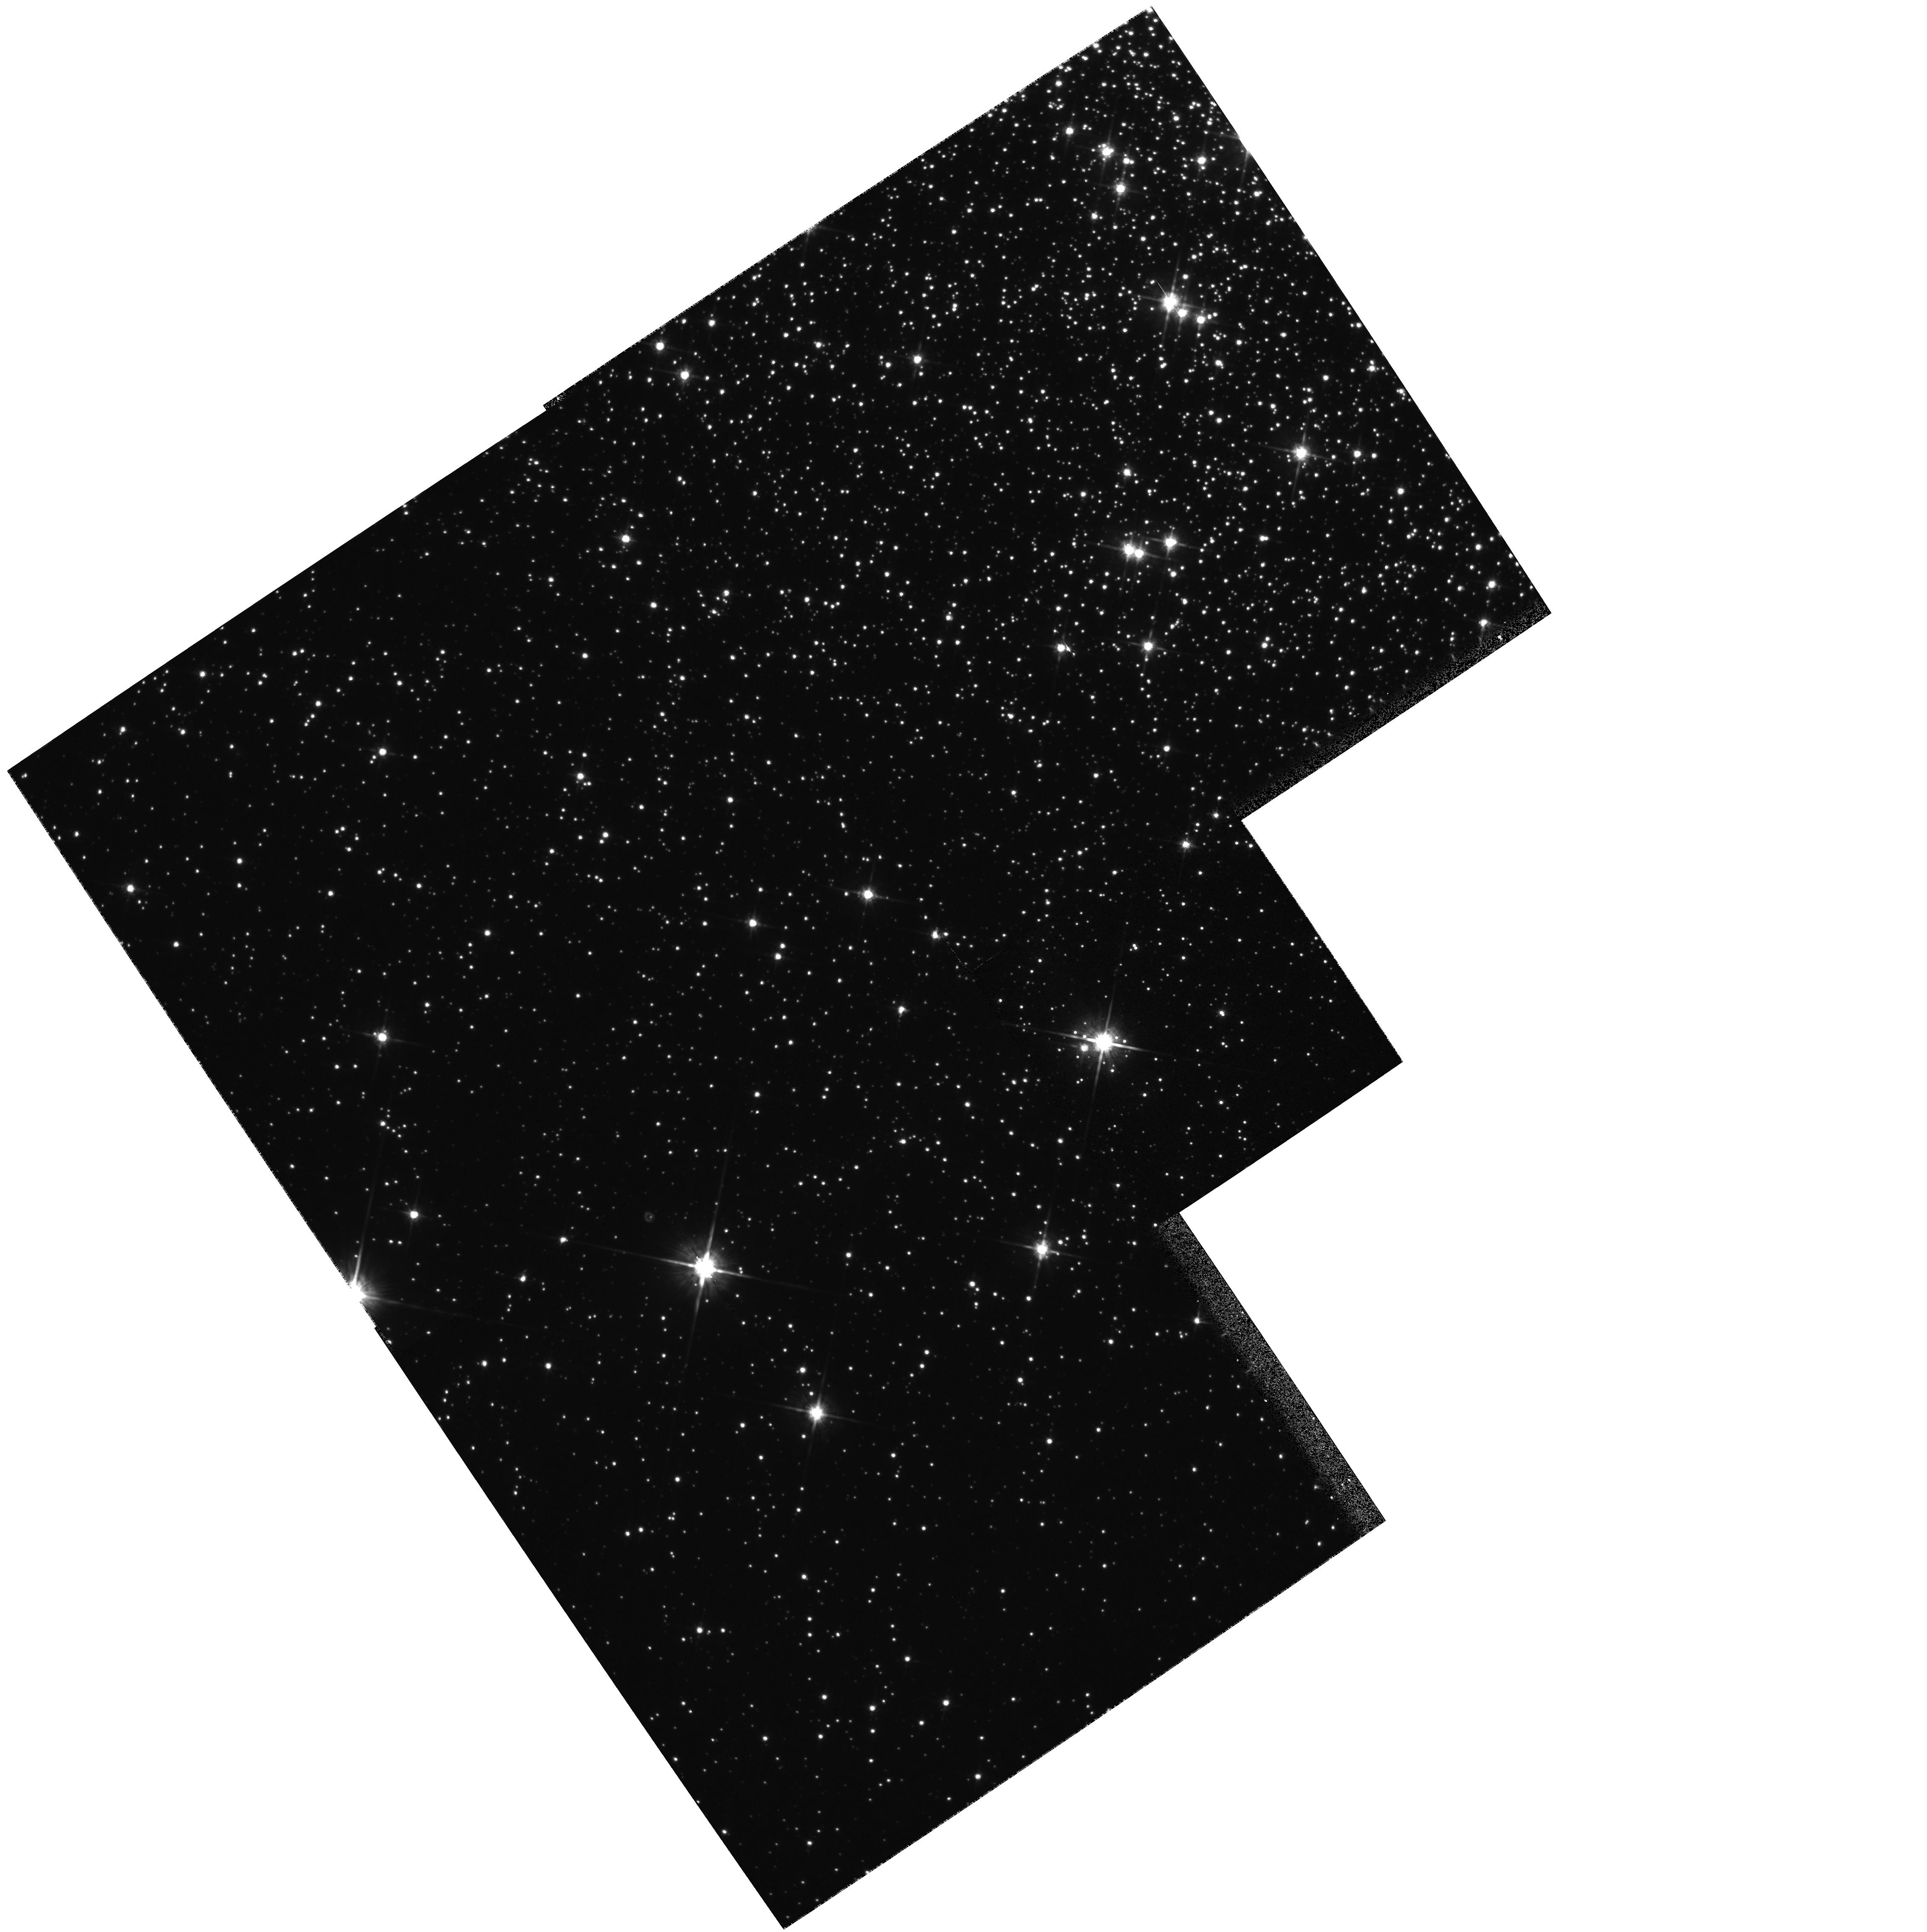
Target: NGC6752-TO. Instrument: WFPC2/PC. Filter: F814W. Exposure: 4 min. Observation ID: hst_6660_01_wfpc2_pc_f814w_u3kg01

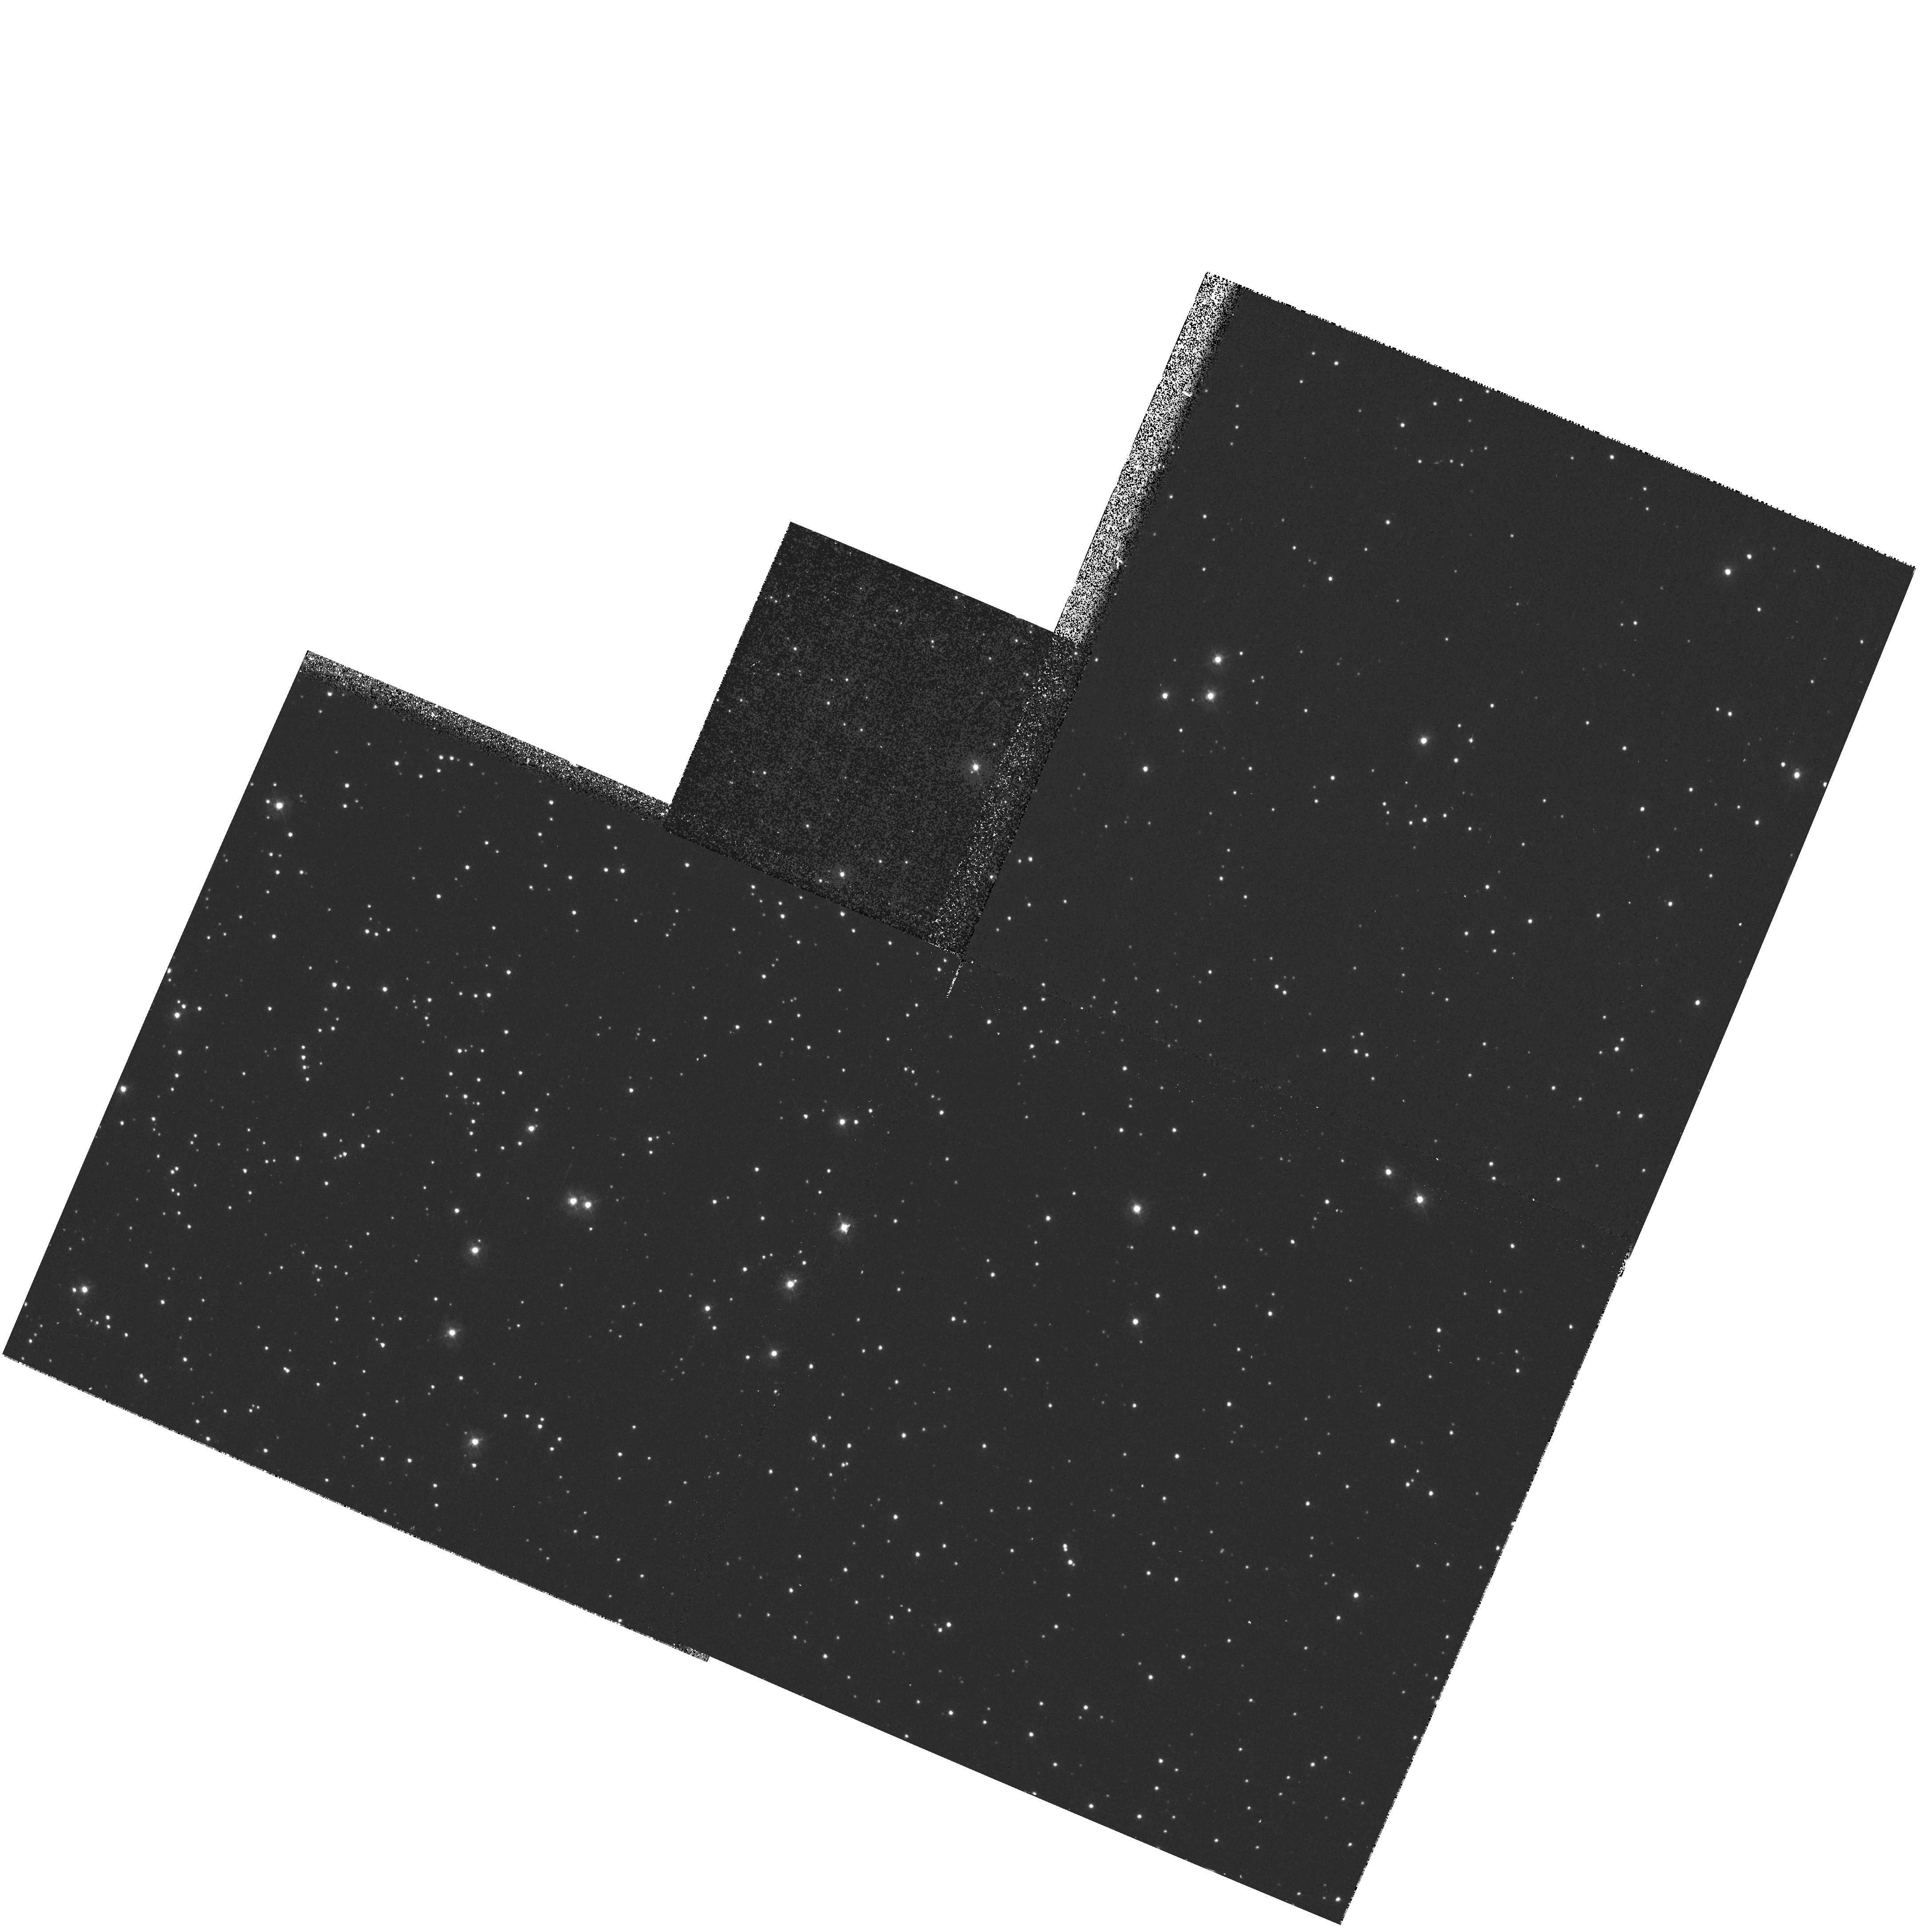
Target: NGC104-TO. Instrument: WFPC2/PC. Filter: F336W. Exposure: 20 min. Observation ID: hst_6660_02_wfpc2_pc_f336w_u3kg02

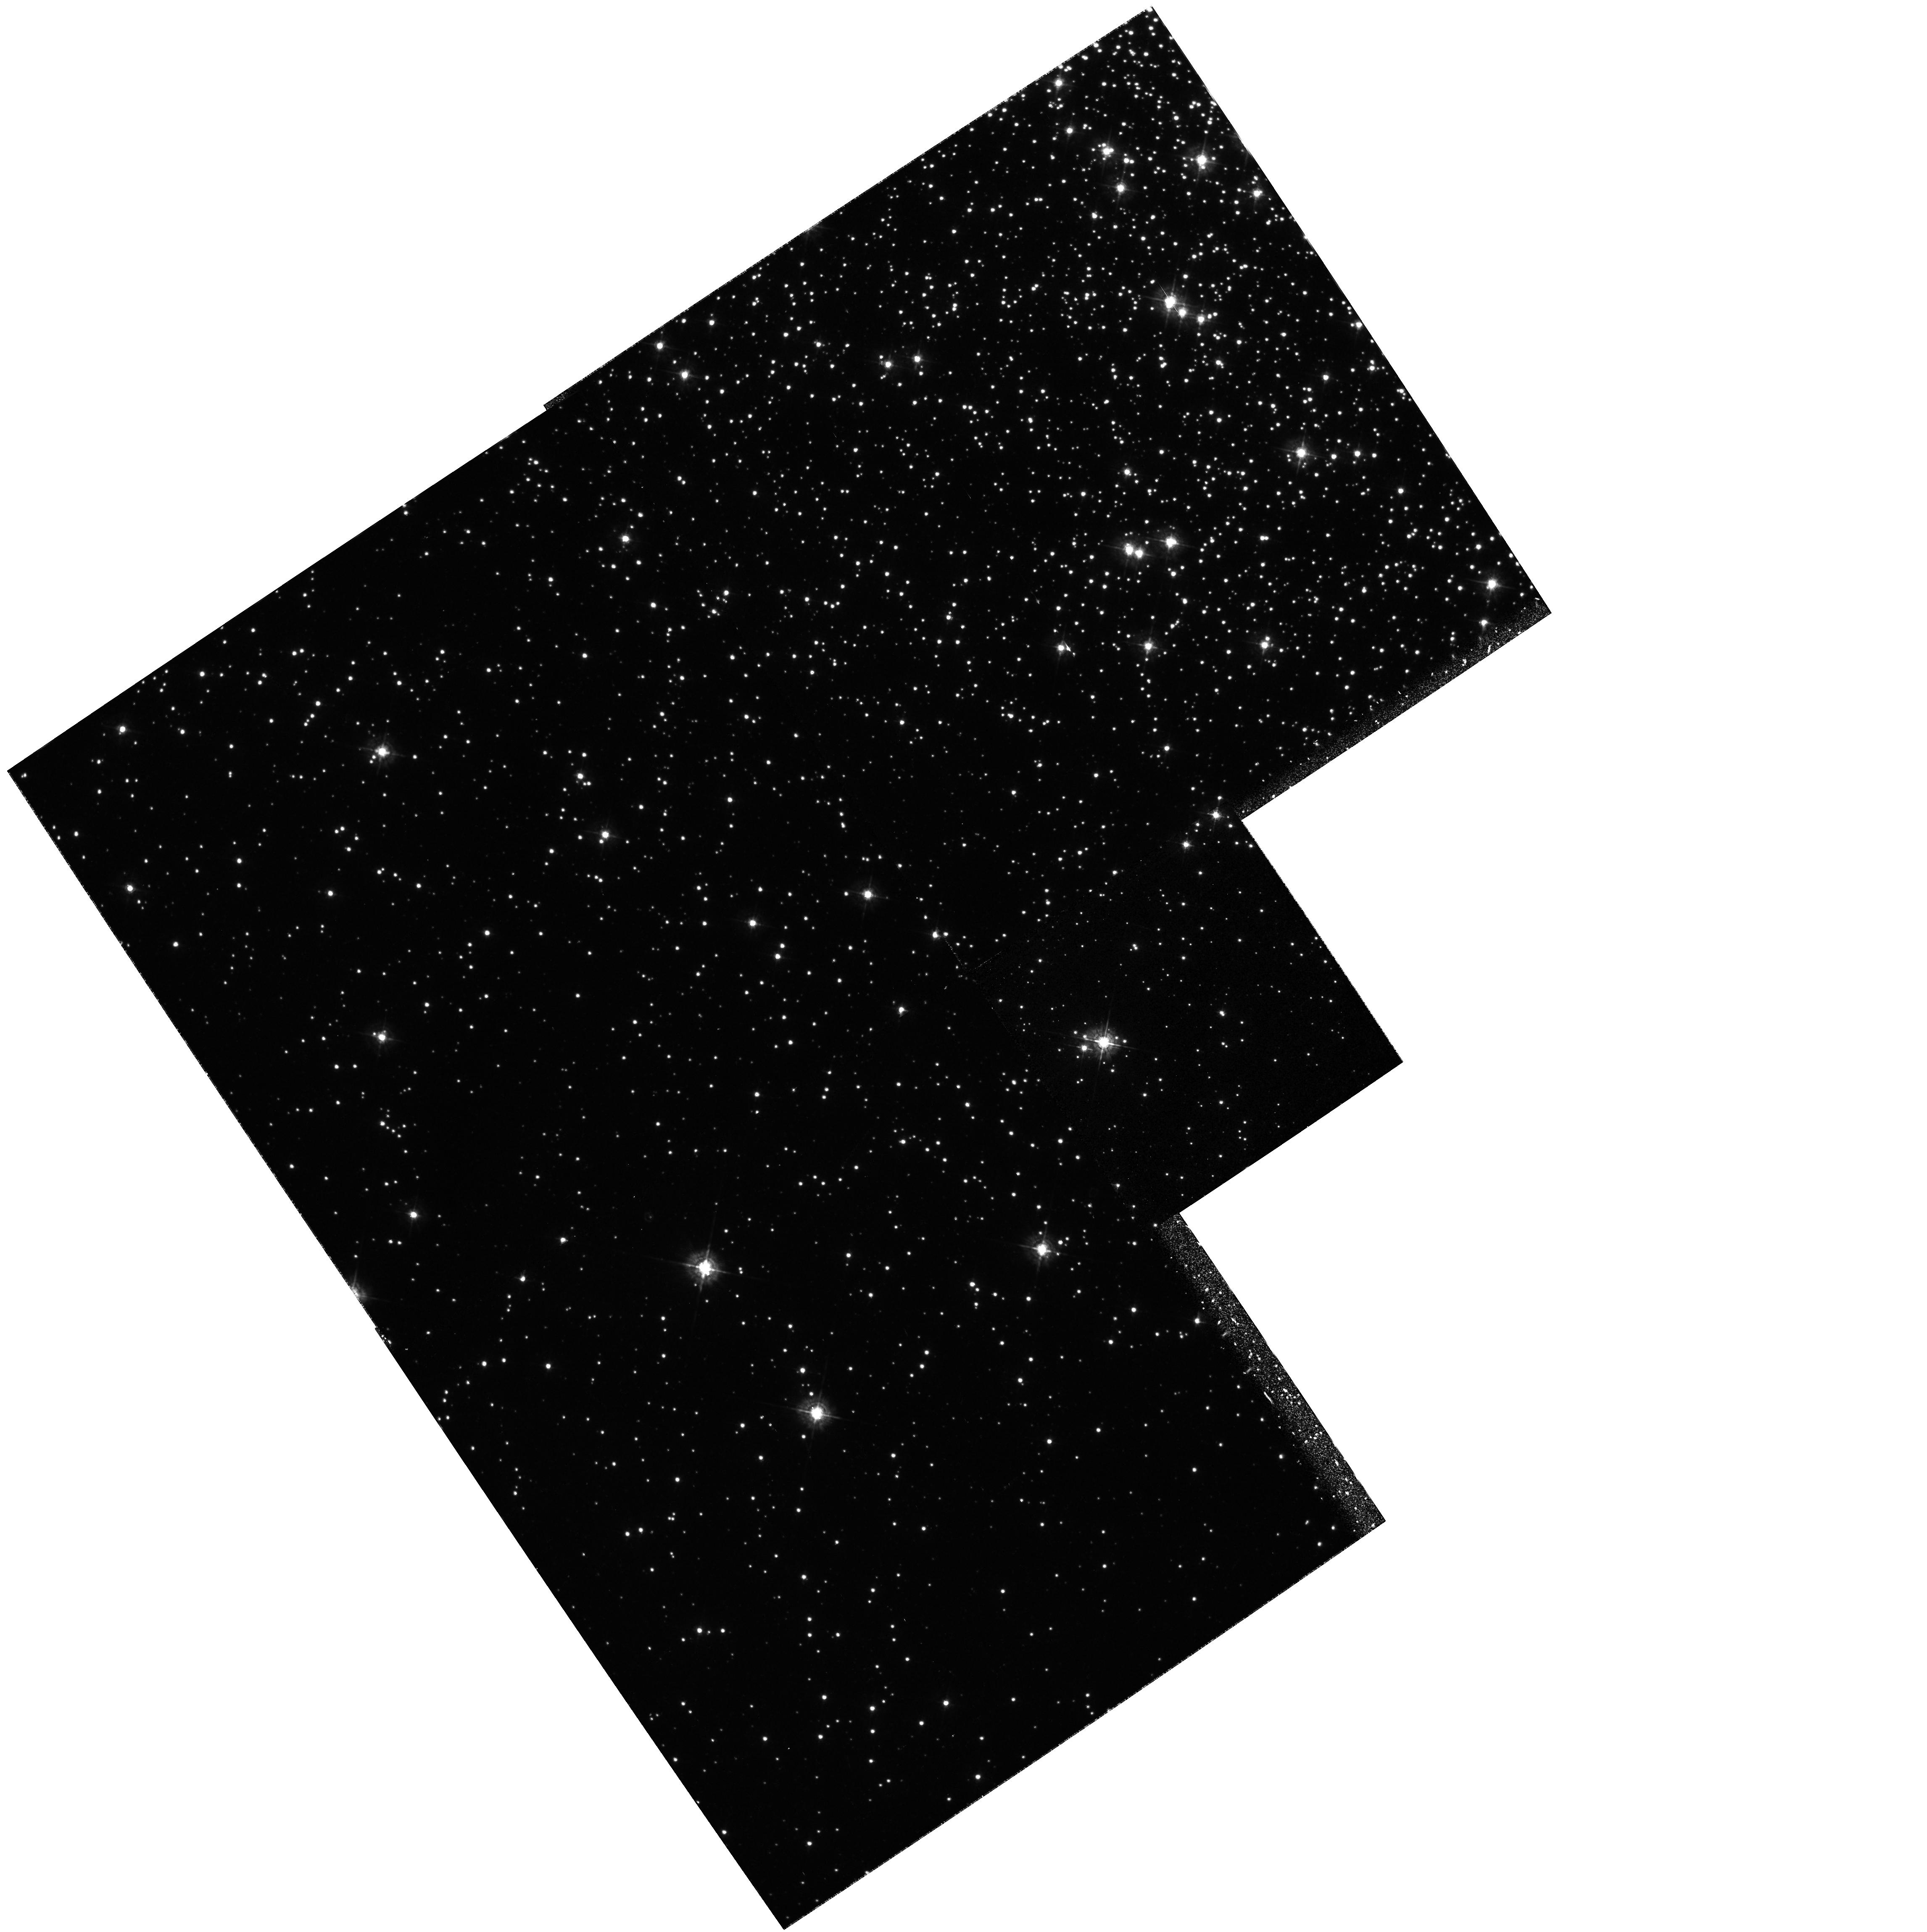
Target: NGC6752-TO. Instrument: WFPC2/PC. Filter: F439W. Exposure: 22 min. Observation ID: hst_6660_01_wfpc2_pc_f439w_u3kg01

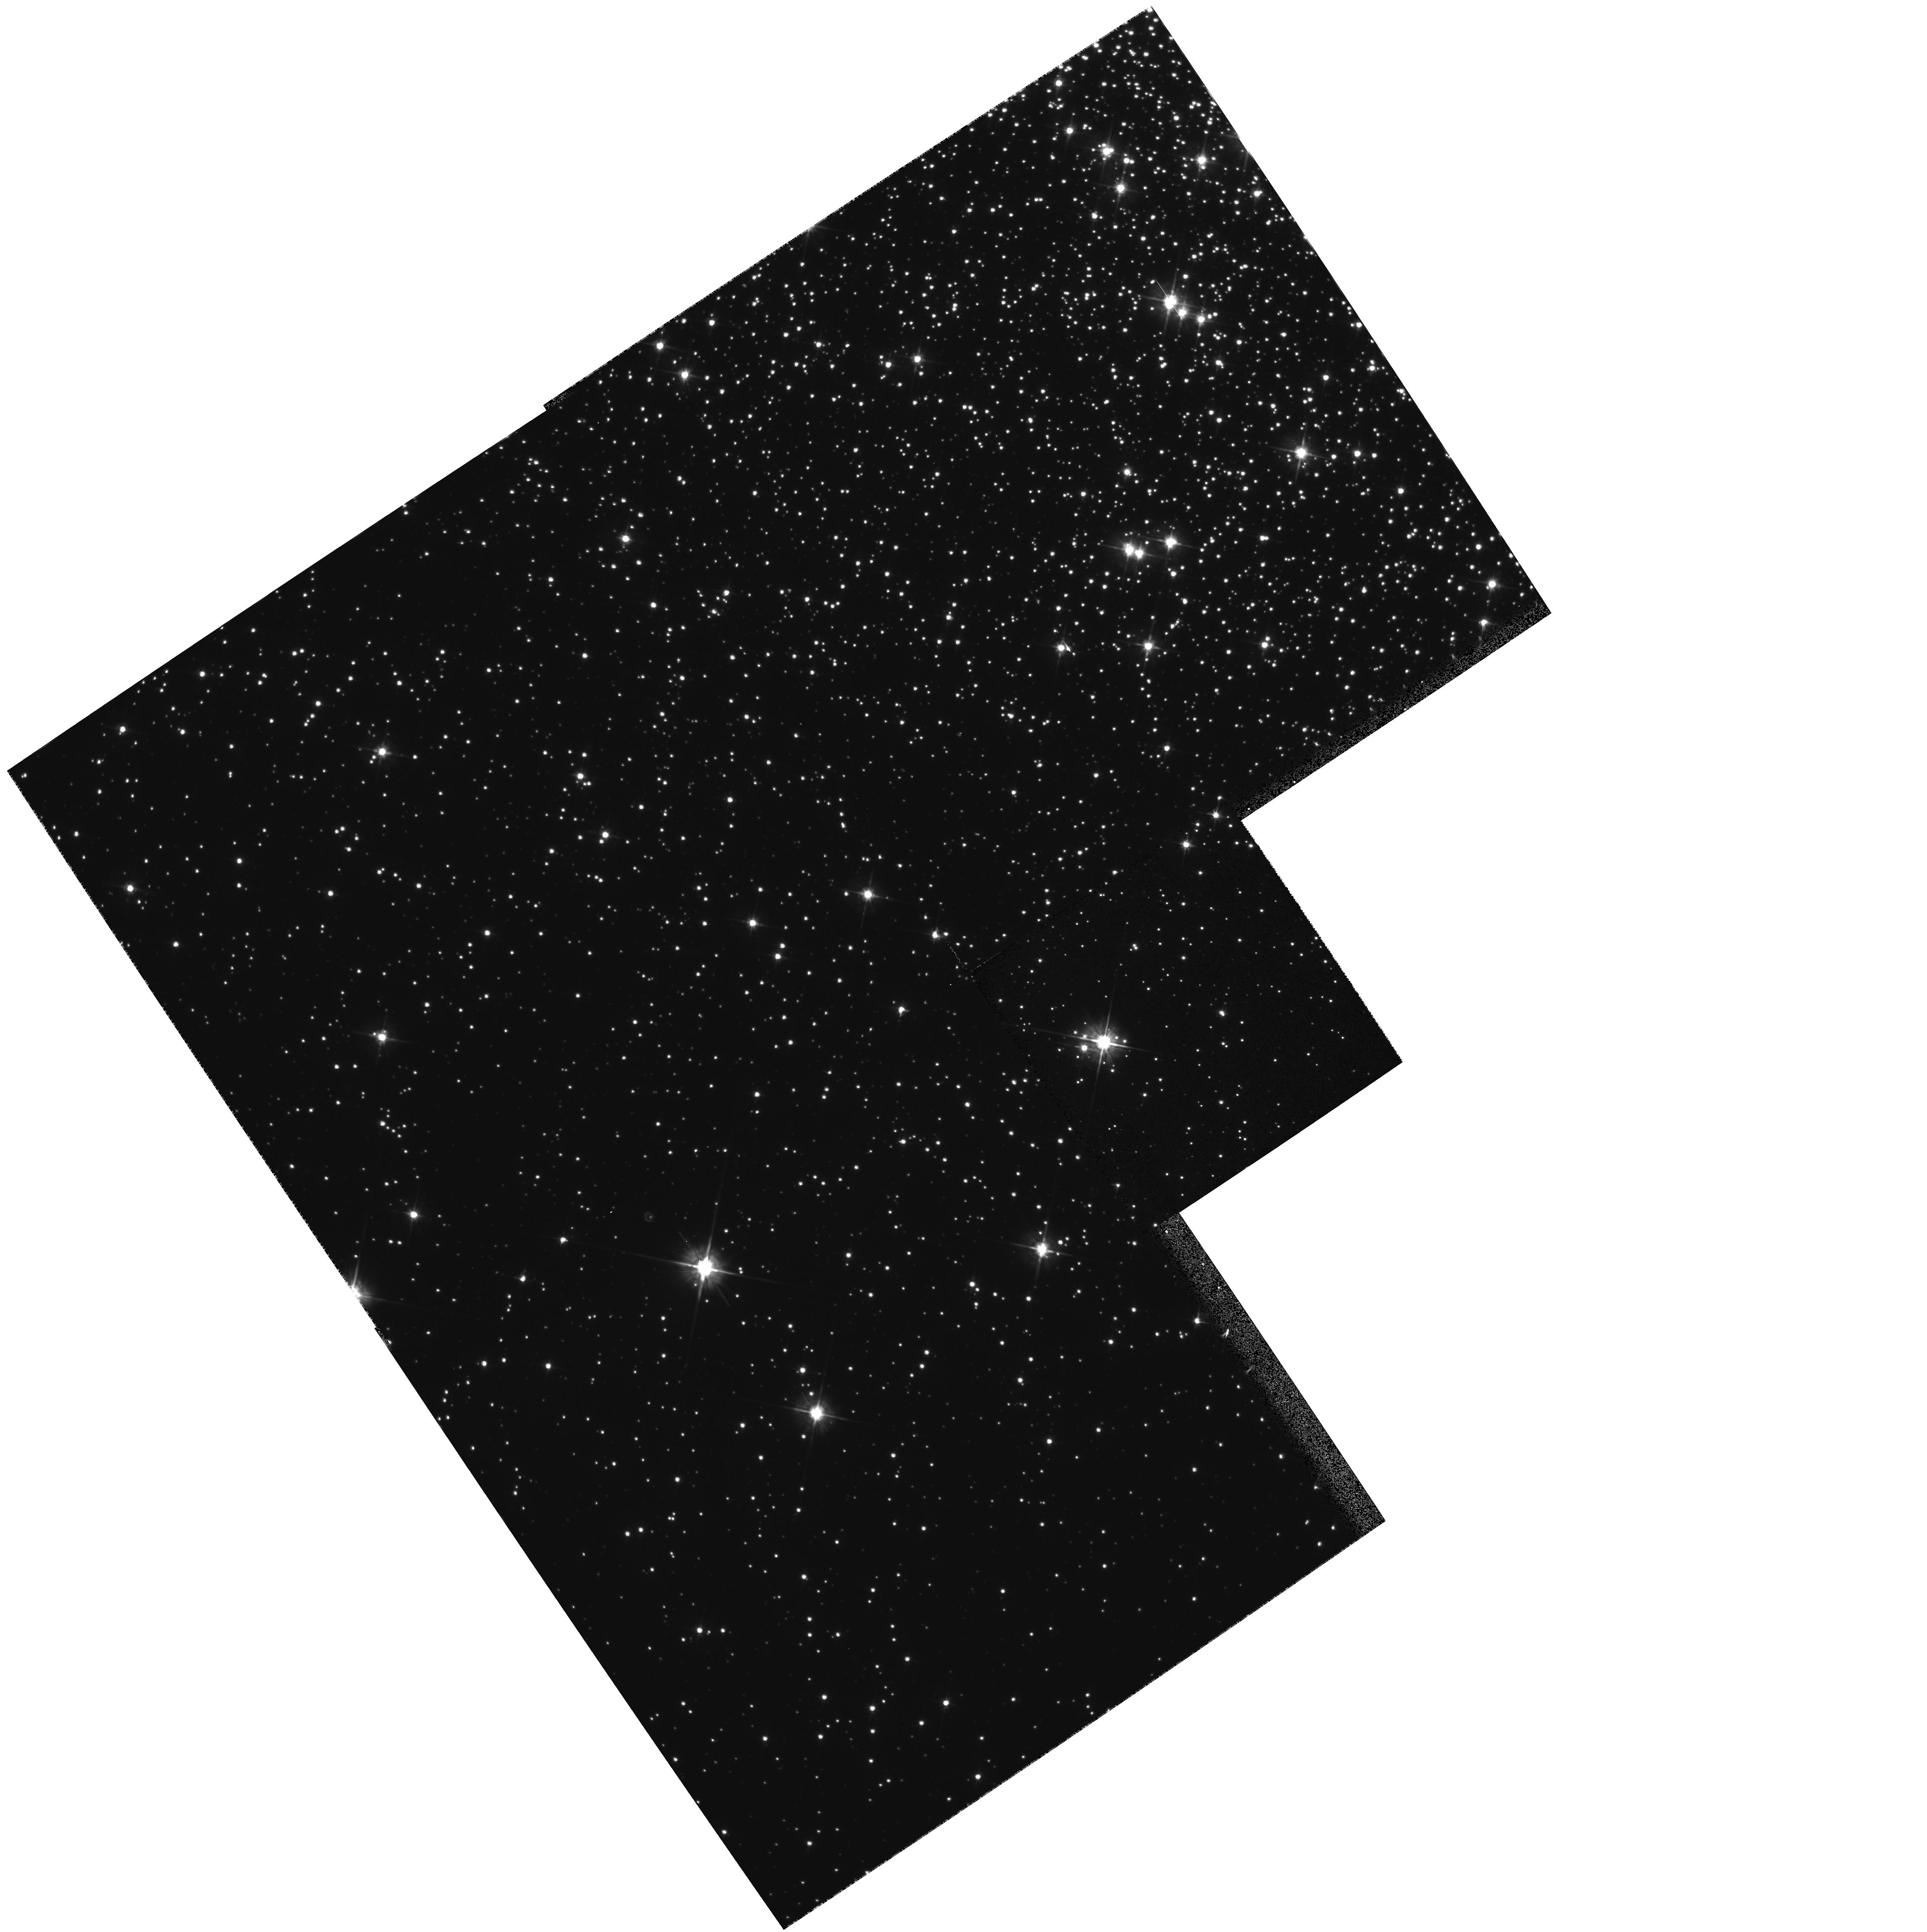
Target: NGC6752-TO. Instrument: WFPC2/PC. Filter: F555W. Exposure: 4 min. Observation ID: hst_6660_01_wfpc2_pc_f555w_u3kg01

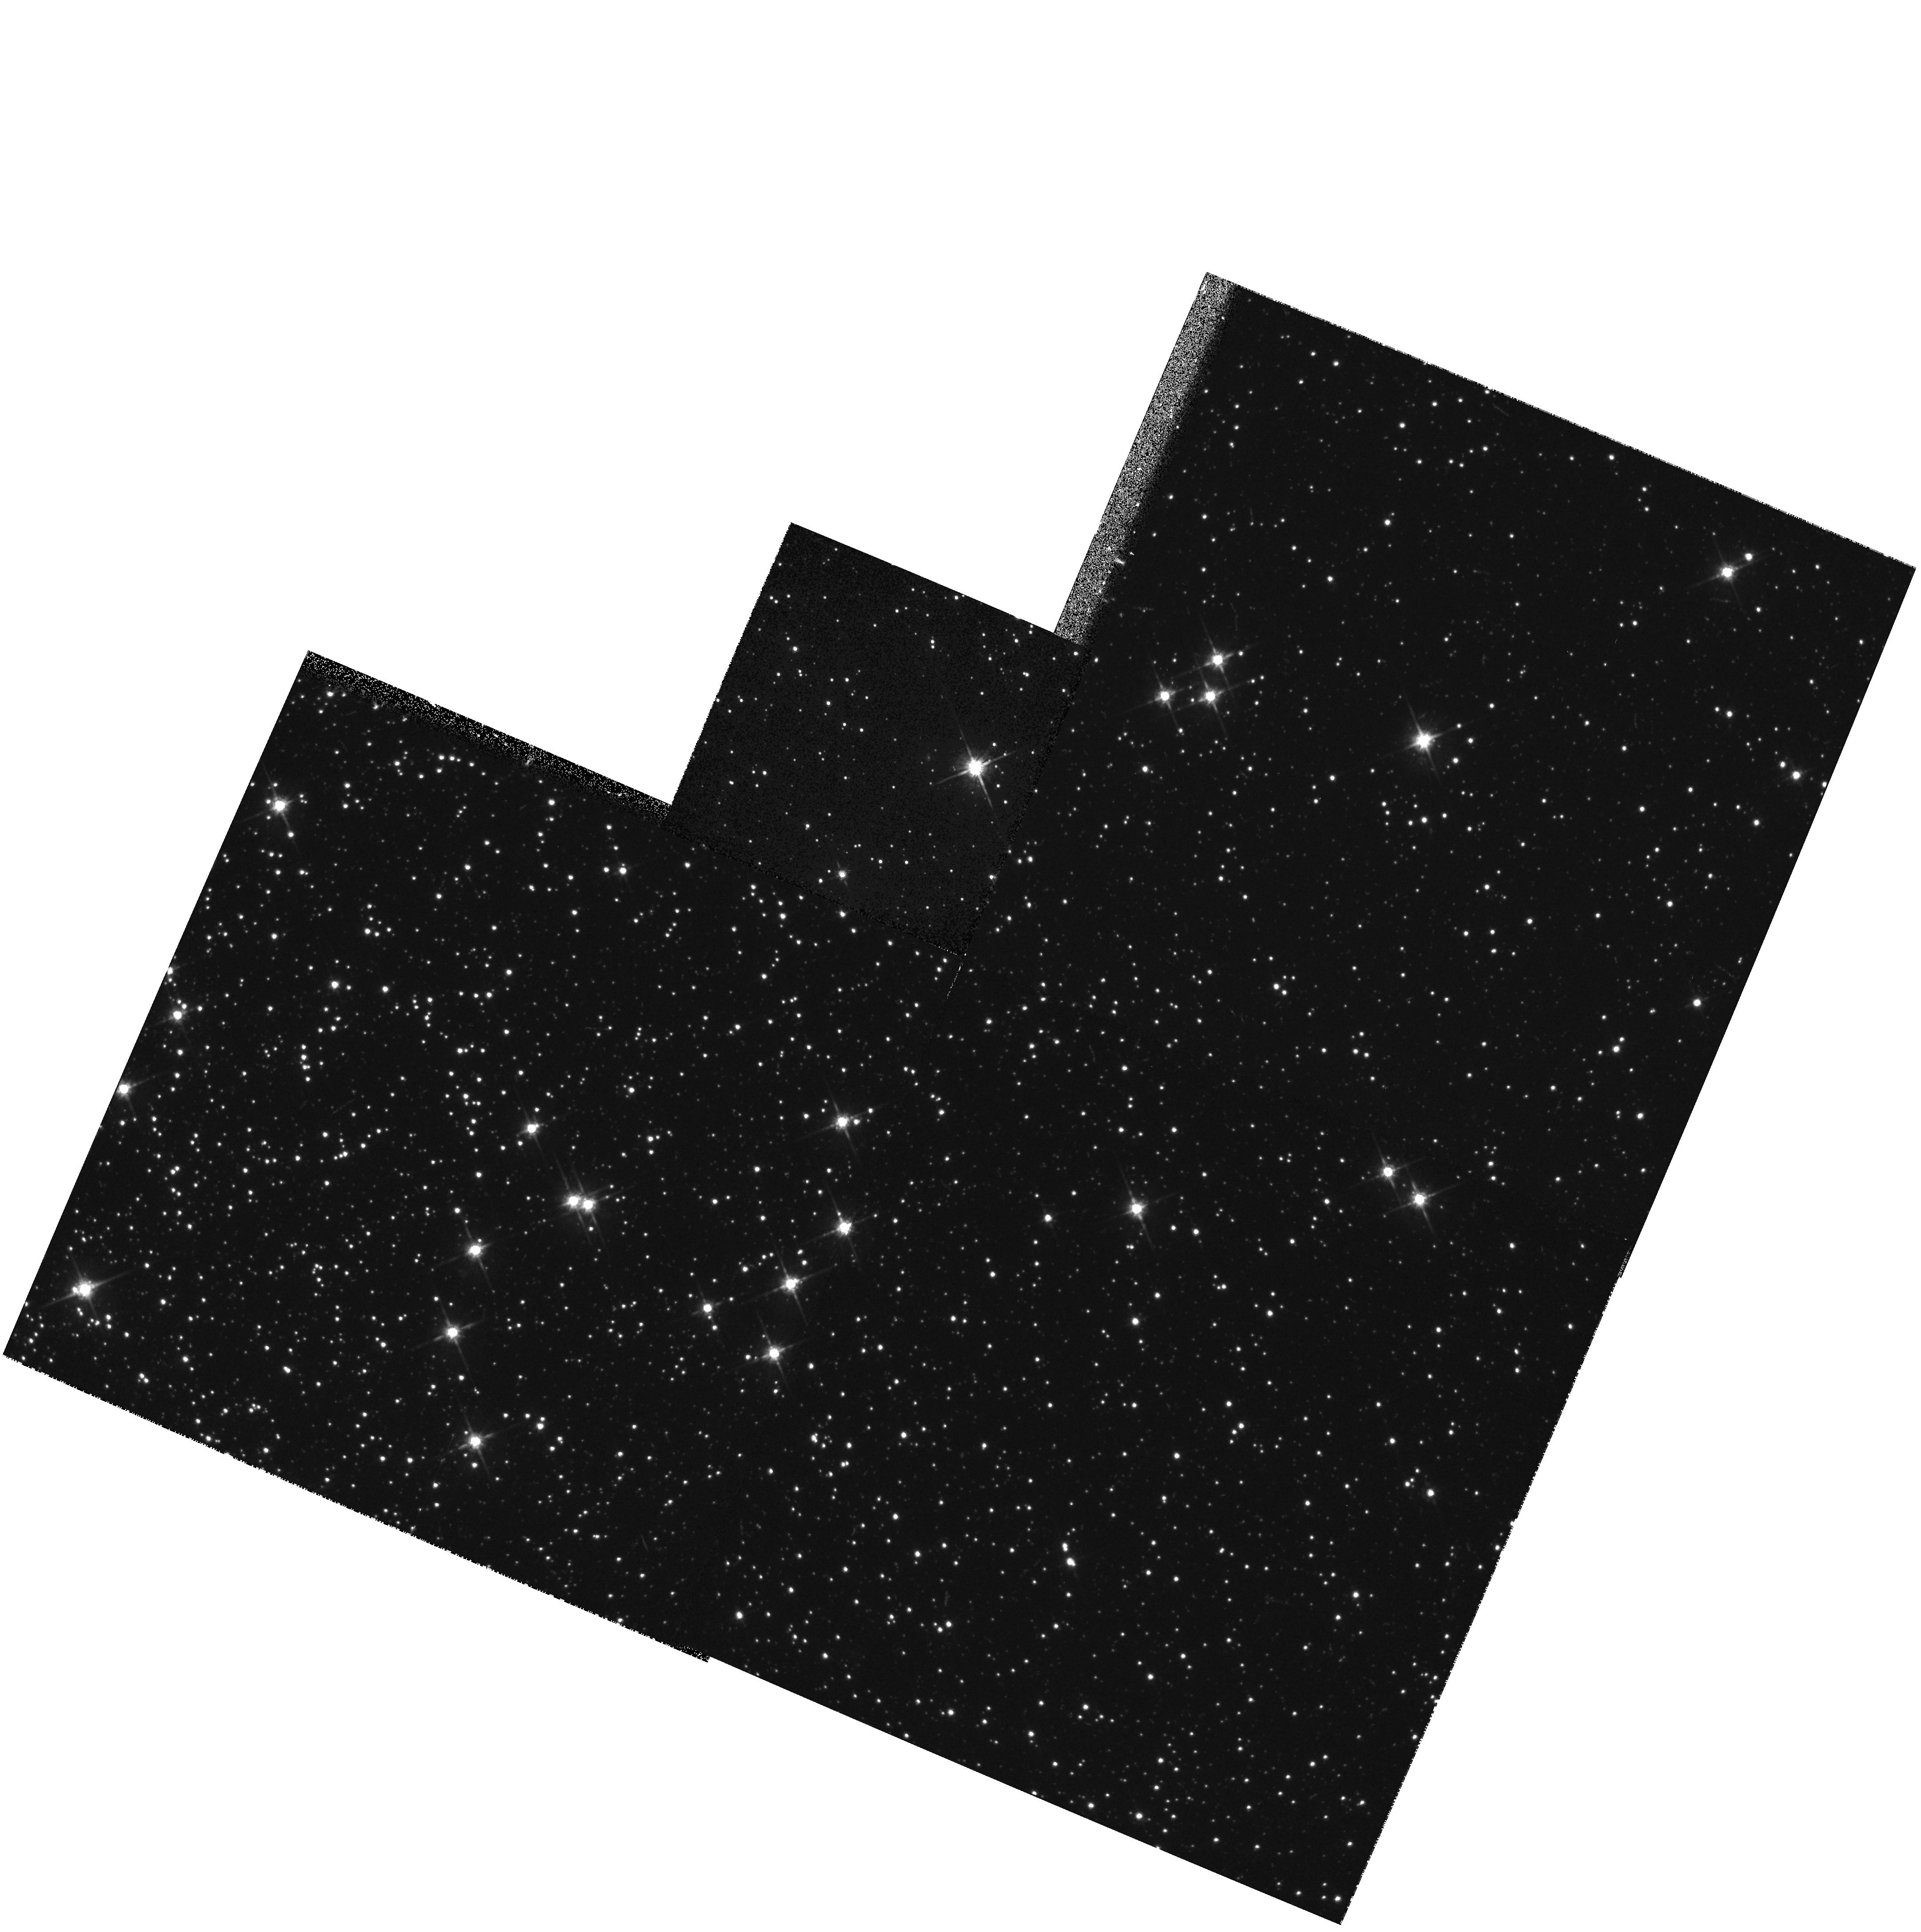
Target: NGC104-TO. Instrument: WFPC2/PC. Filter: F814W. Exposure: 5 min. Observation ID: hst_6660_02_wfpc2_pc_f814w_u3kg02

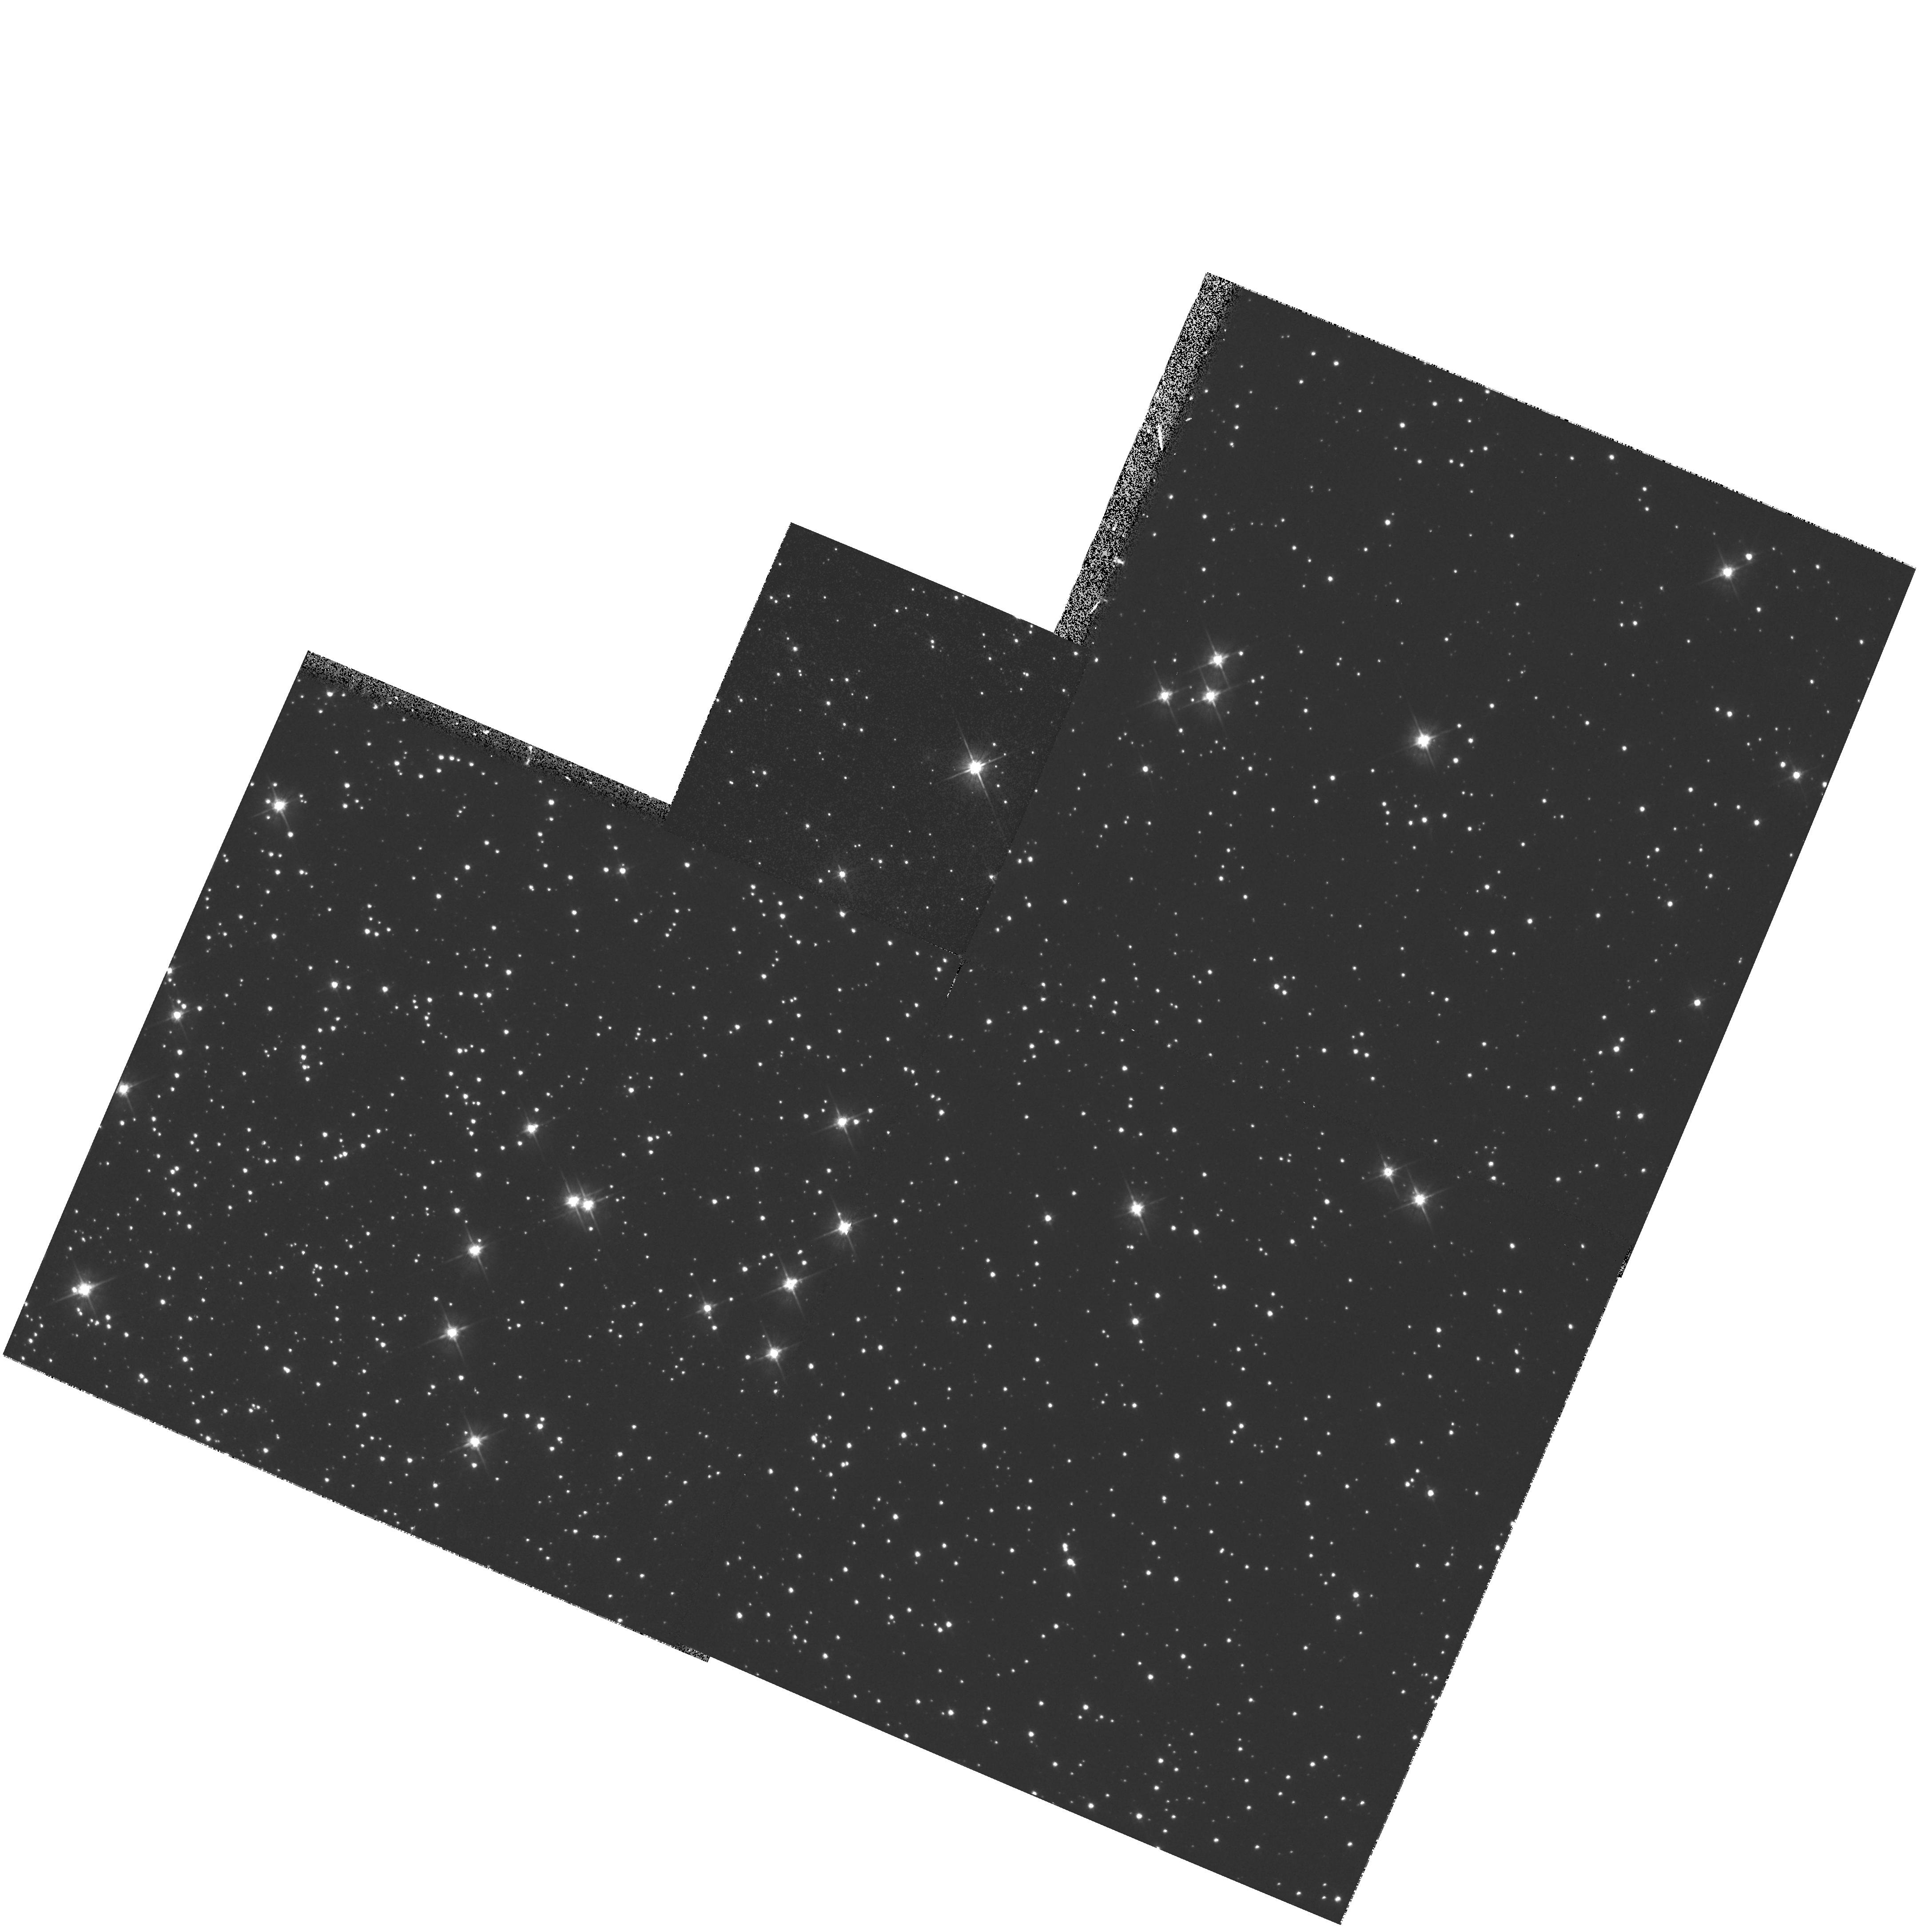
Target: NGC104-TO. Instrument: WFPC2/PC. Filter: F555W. Exposure: 5 min. Observation ID: hst_6660_02_wfpc2_pc_f555w_u3kg02

White Dwarf Distance and Precision Age for Globular Clusters (PI: Bragaglia, Angela)

This proposal is the natural complement of our Cycle 4 and 5 programs aimed at using the White Dwarf cooling sequence for the calibration of the globular cluster distance scale, the determination of accurate distances being a critical prerequisite for the estimate of reliable cluster ages. In Cycle 4 we obtained data on NGC6752, while in Cycle 5 we got images of 47Tuc. These two clusters will test whether there really exists a measurable age difference between the metal poor and the metal rich clusters, as has been inferred from some horizontal branch luminosity - metallicity calibration. While reducing our Cycle 4 data we have realized that a few short exposures would greatly help to accurately subtract the wings of the heavily saturated images in the field of view, hence to improve the accuracy of the faint star fotometry in the crowded field of the cluster. We therefore apply for one orbit for each of the two clusters in order to get shallow images of our Cycle 4 and 5 fields. The observed cooling sequences for the clusters (for DA and non-DA WDs) will then be fit to the corresponding FCSs to determine the cluster distance moduli. Moreover, directly fitting to each other the WD cooling sequences of the two clusters will provide very accurate relative distances (hence ages).